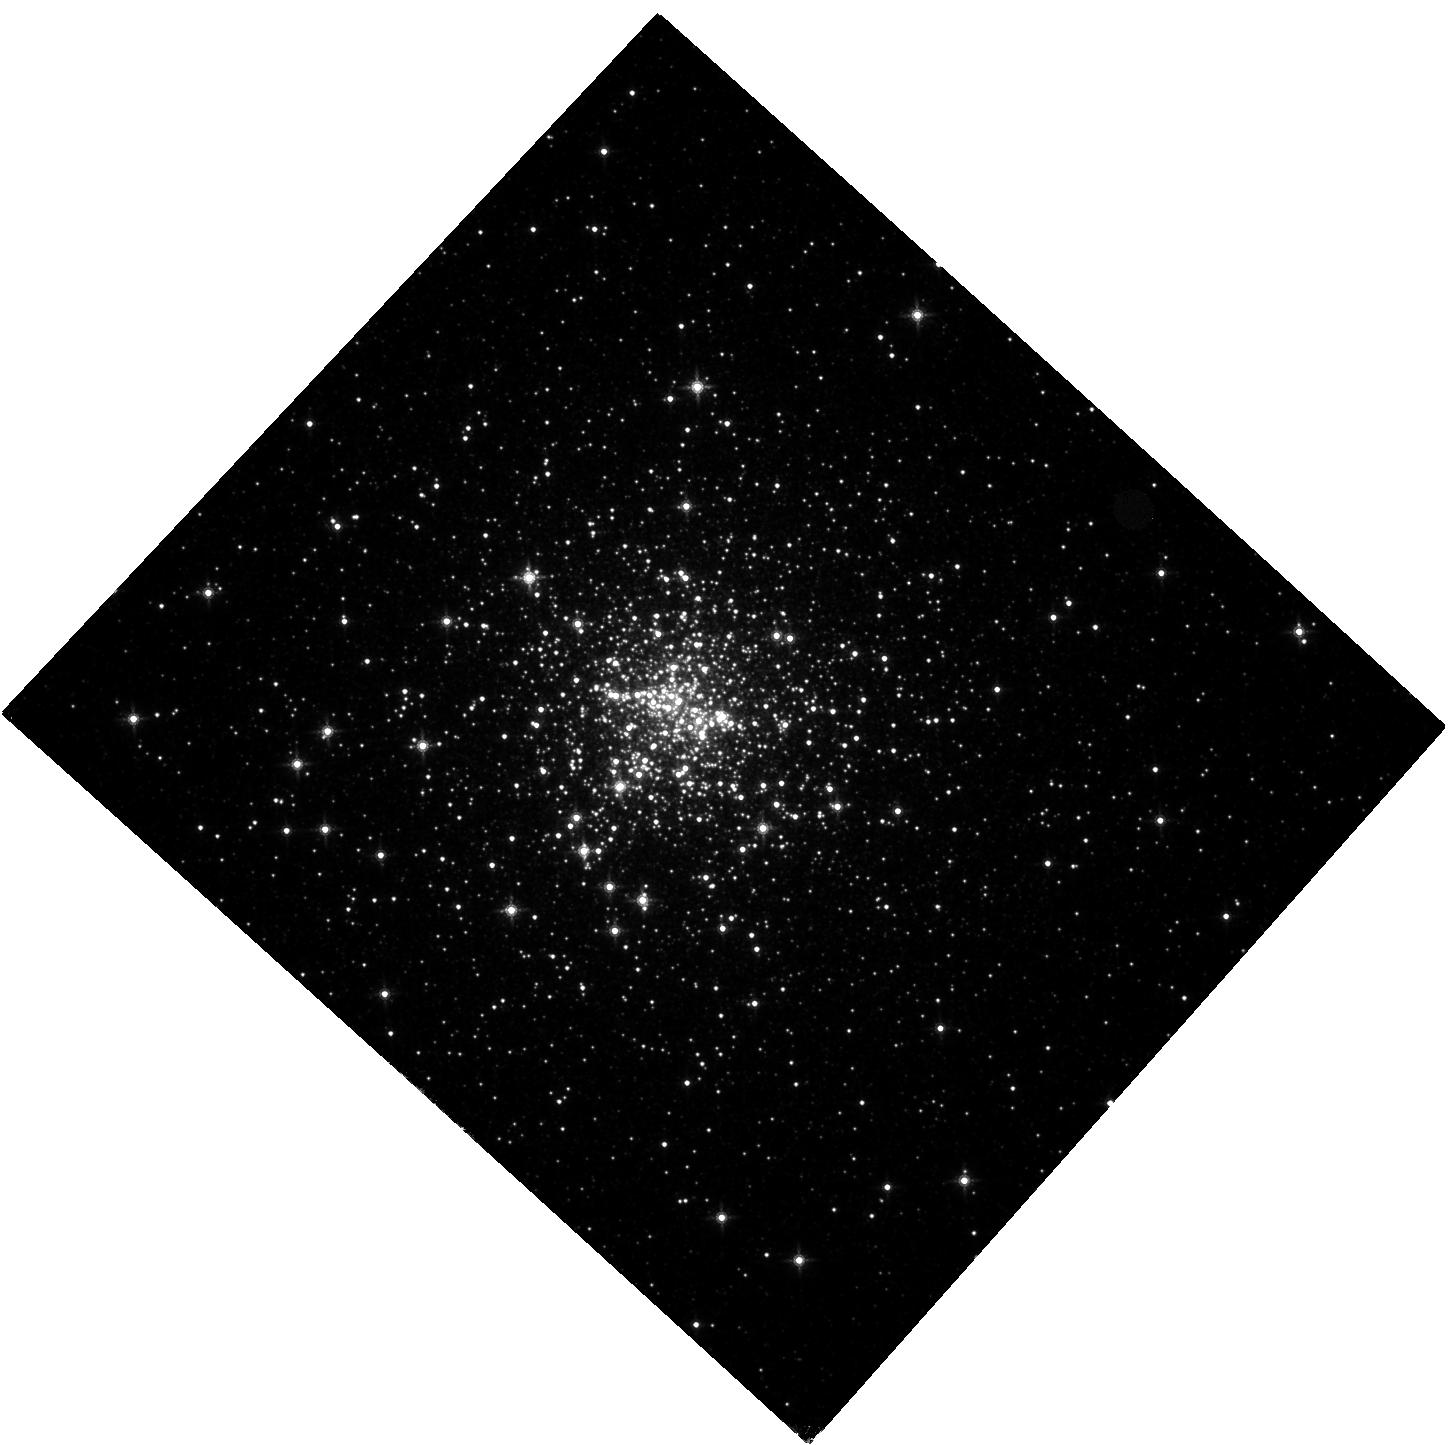
Target: NGC6440
Instrument: WFC3/IR
Filter: F160W
Exposure: 34 min
Observation ID: hst_12517_10_wfc3_ir_f160w_ibqs10

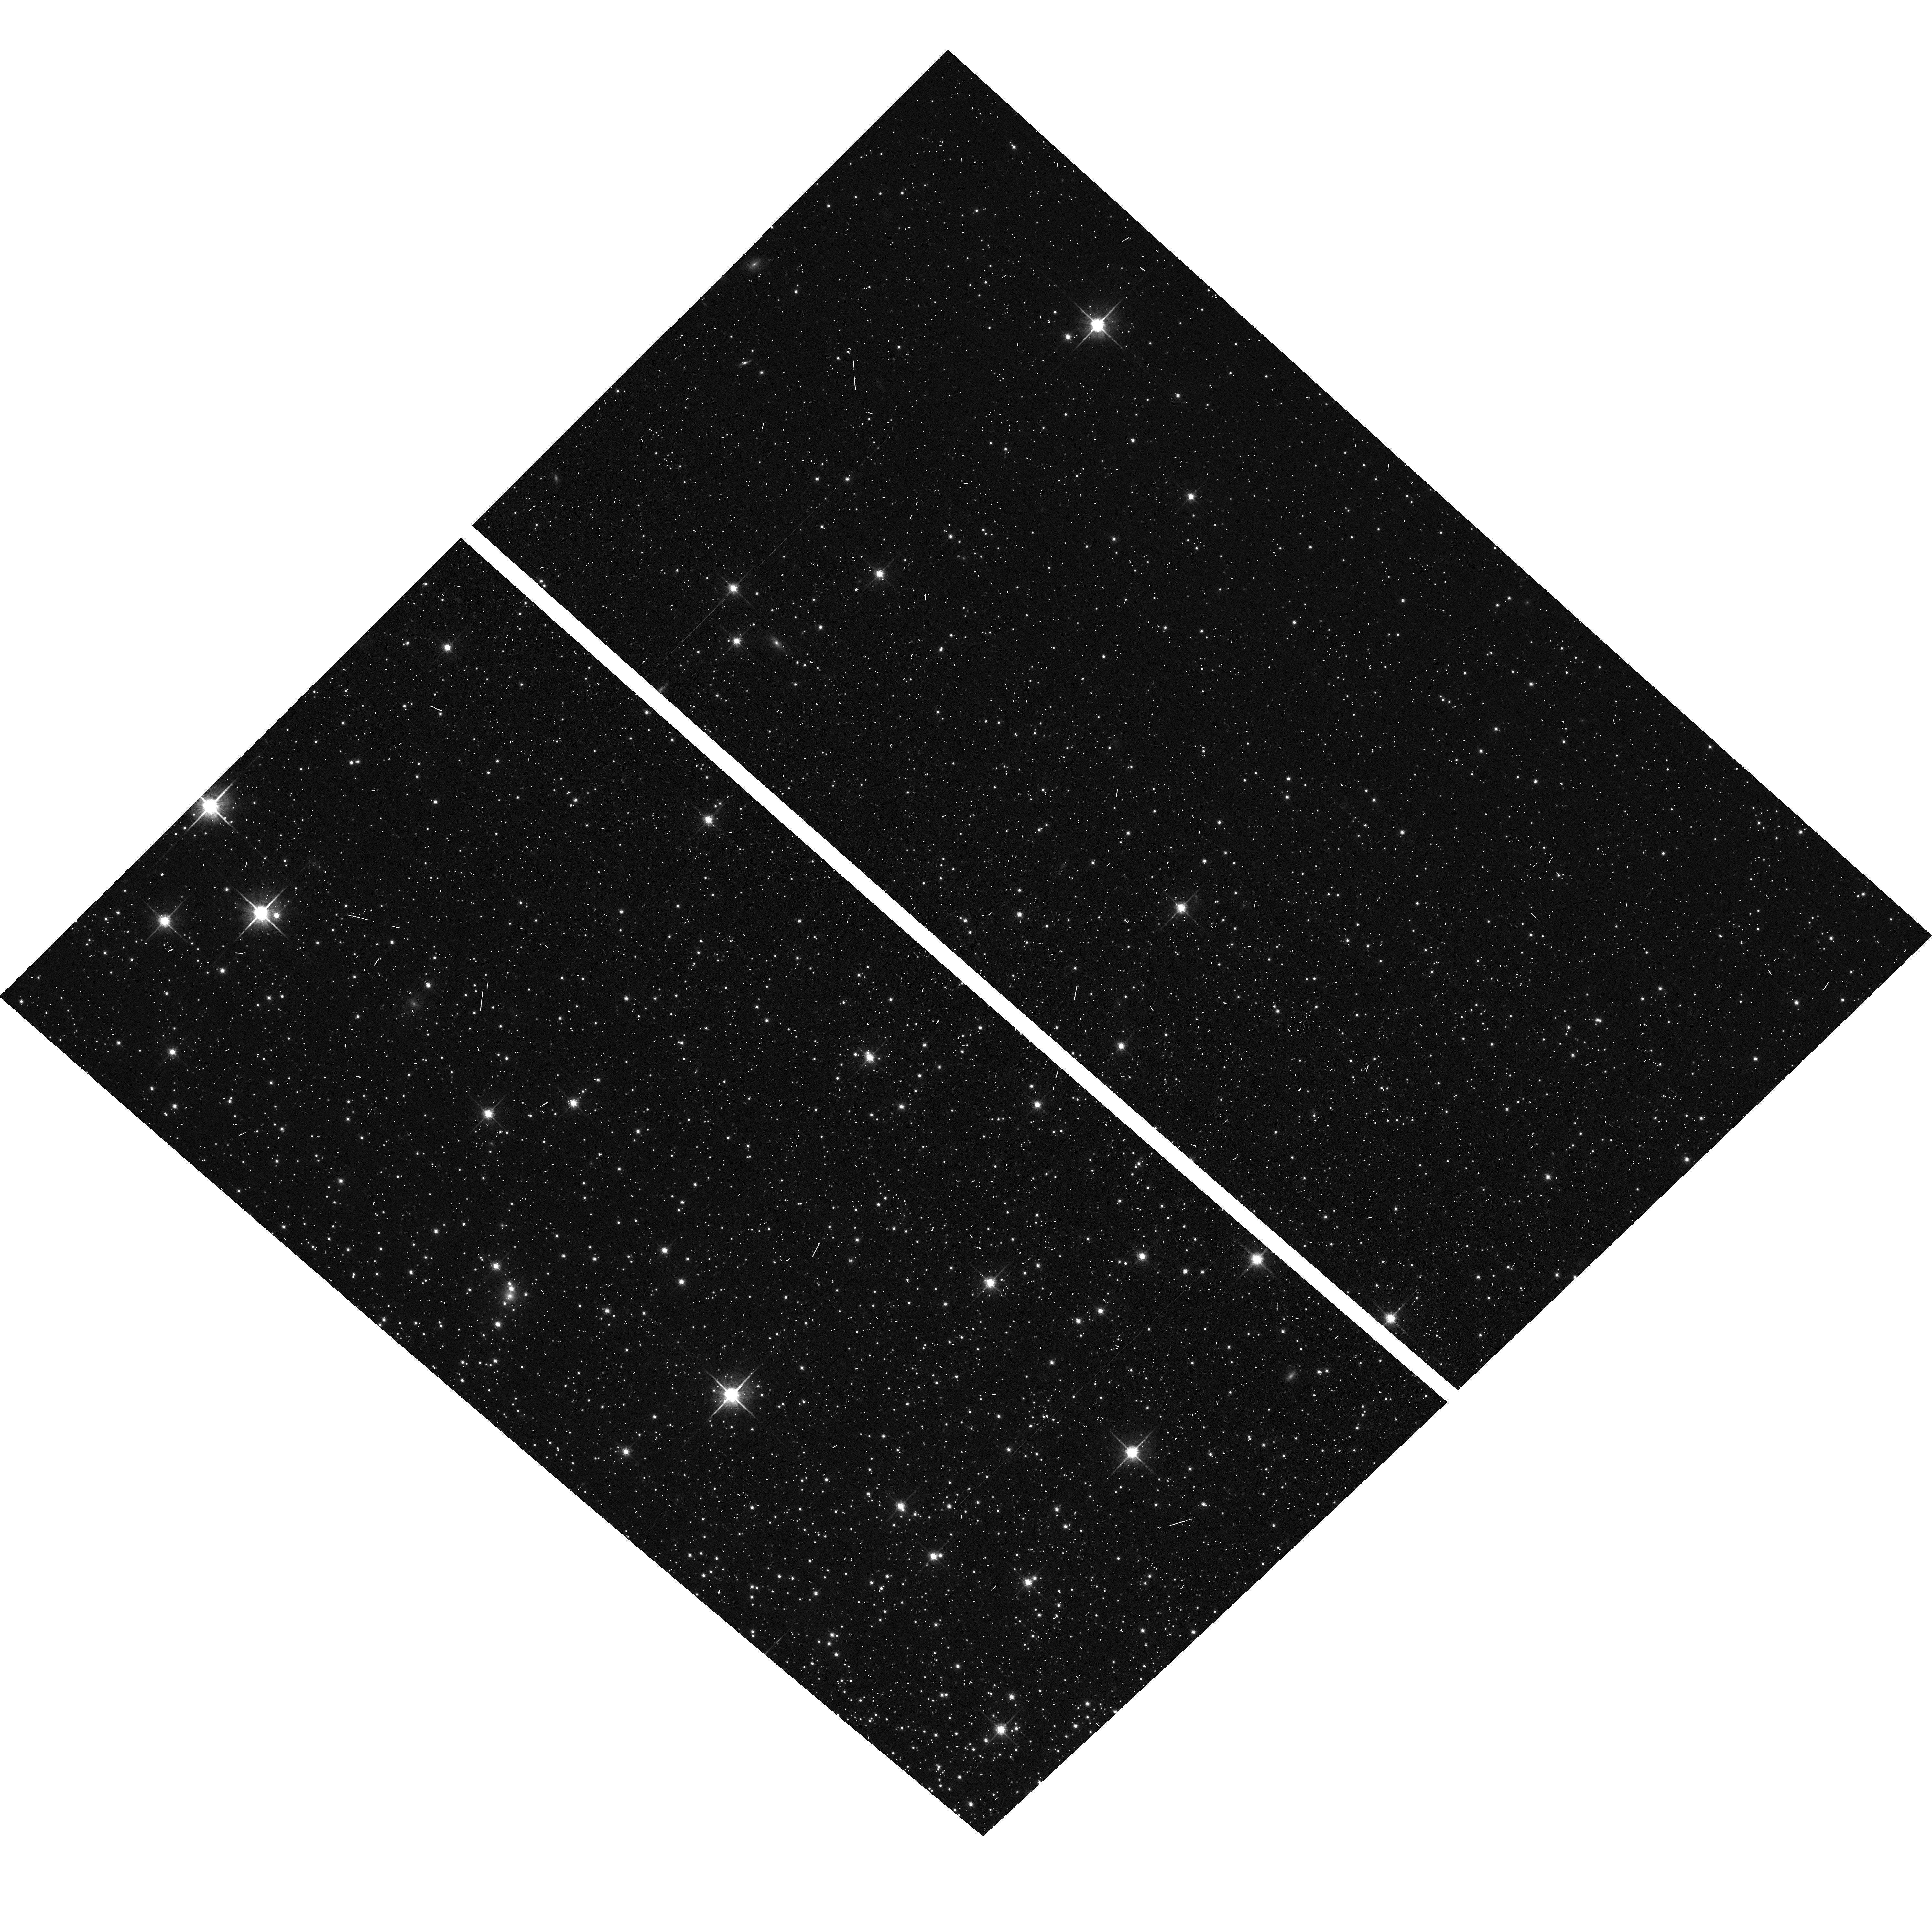
Target: field at RA 229.637°, Dec 2.175°
Instrument: ACS/WFC
Filter: F814W
Exposure: 2 min
Observation ID: hst_12517_11_acs_wfc_f814w_jbqs11

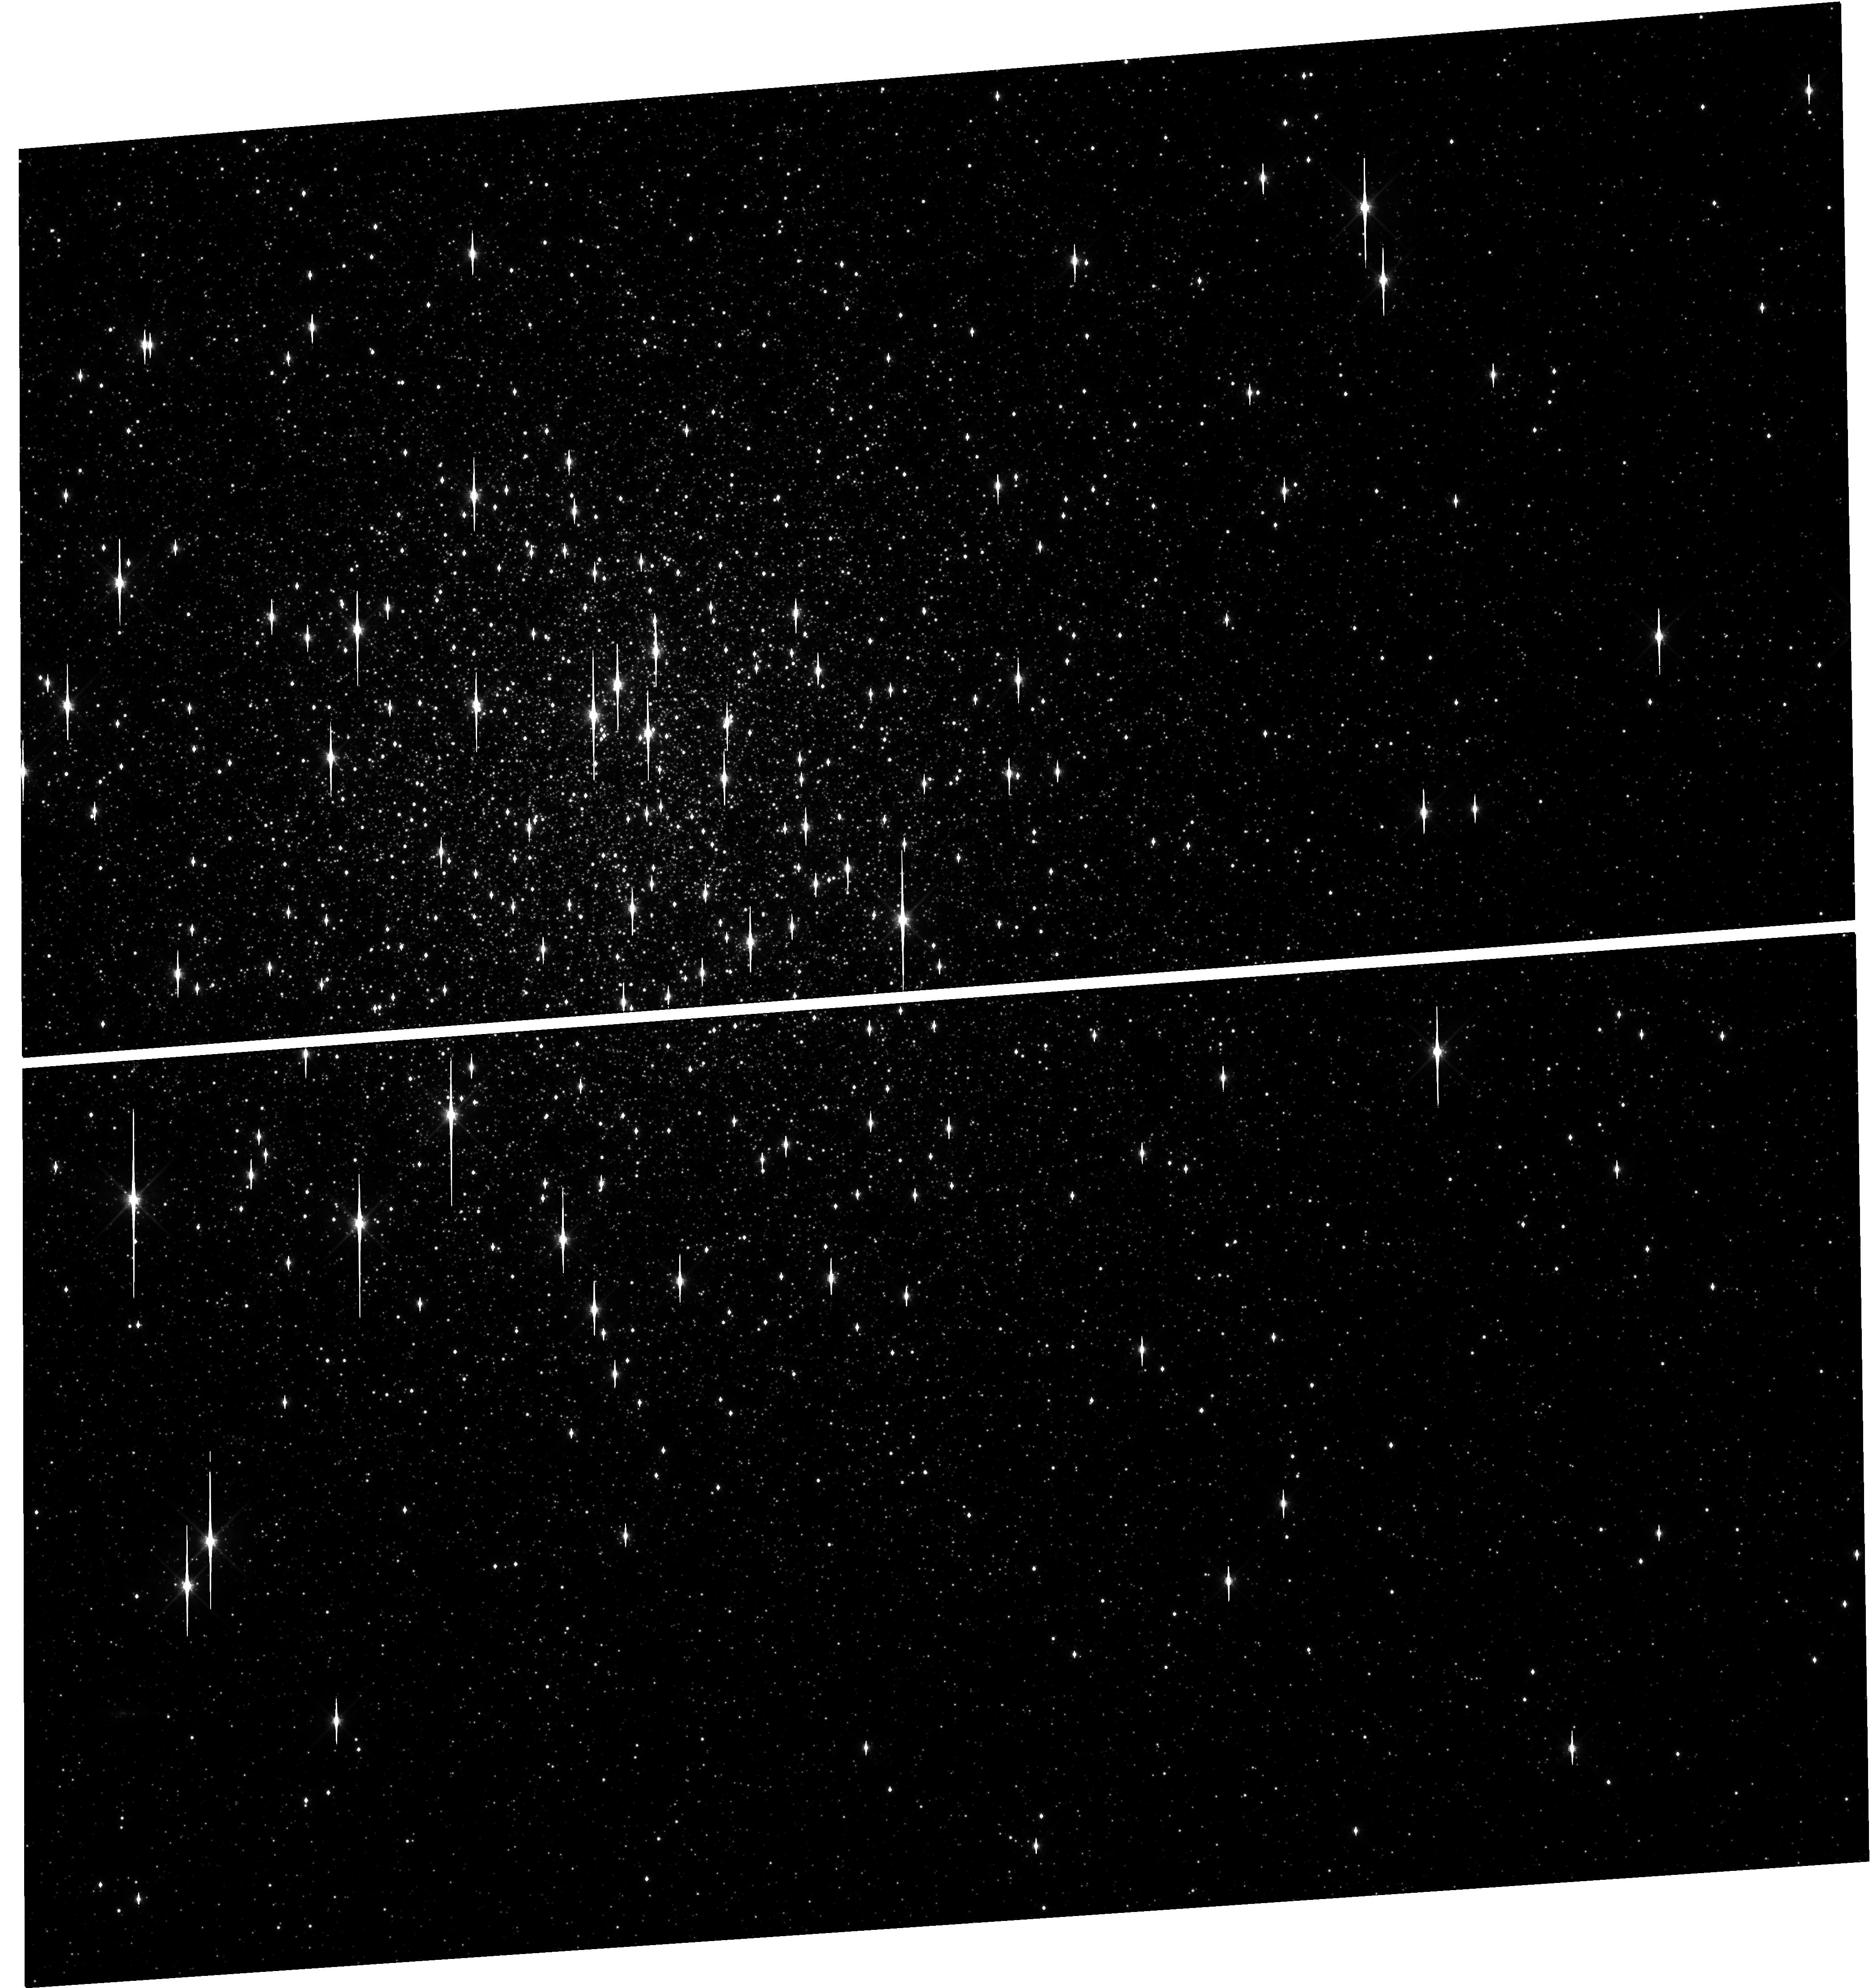
Target: M5
Instrument: WFC3/UVIS
Filter: F814W
Exposure: 12 min
Observation ID: hst_12517_12_wfc3_uvis_f814w_ibqs12

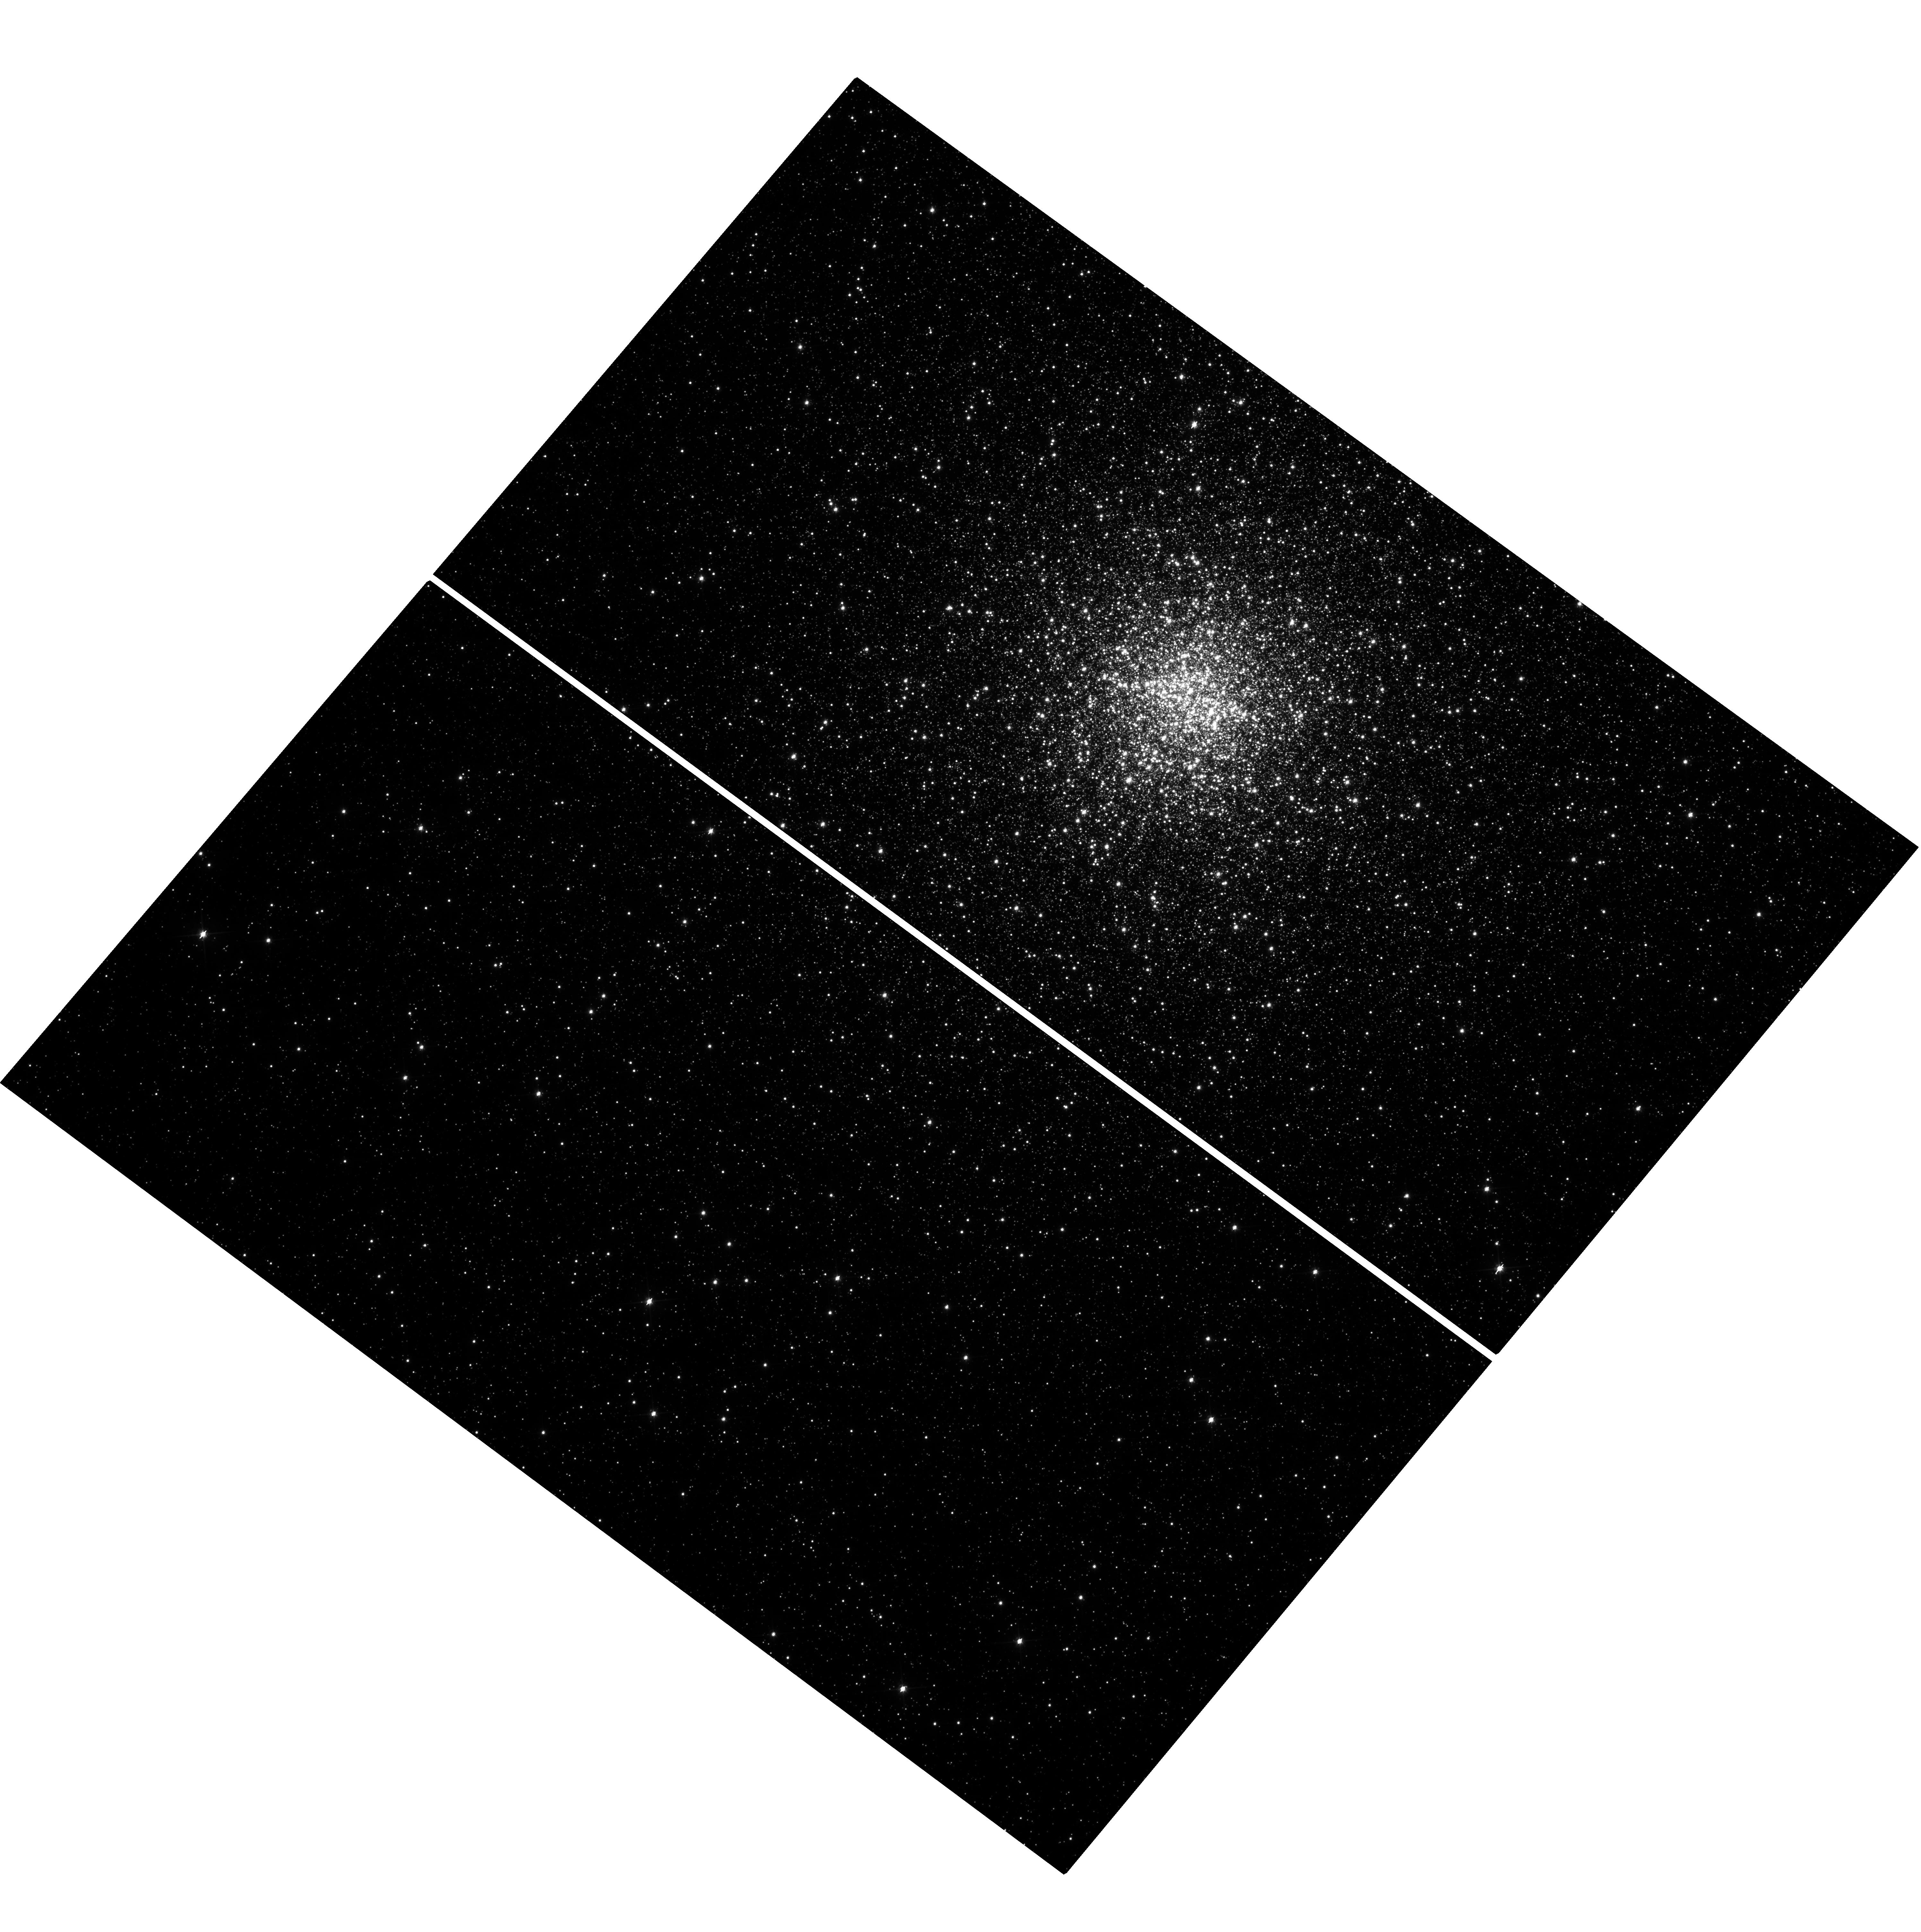
Target: NGC6440
Instrument: WFC3/UVIS
Filter: F606W
Exposure: 20 min
Observation ID: hst_12517_04_wfc3_uvis_f606w_ibqs04

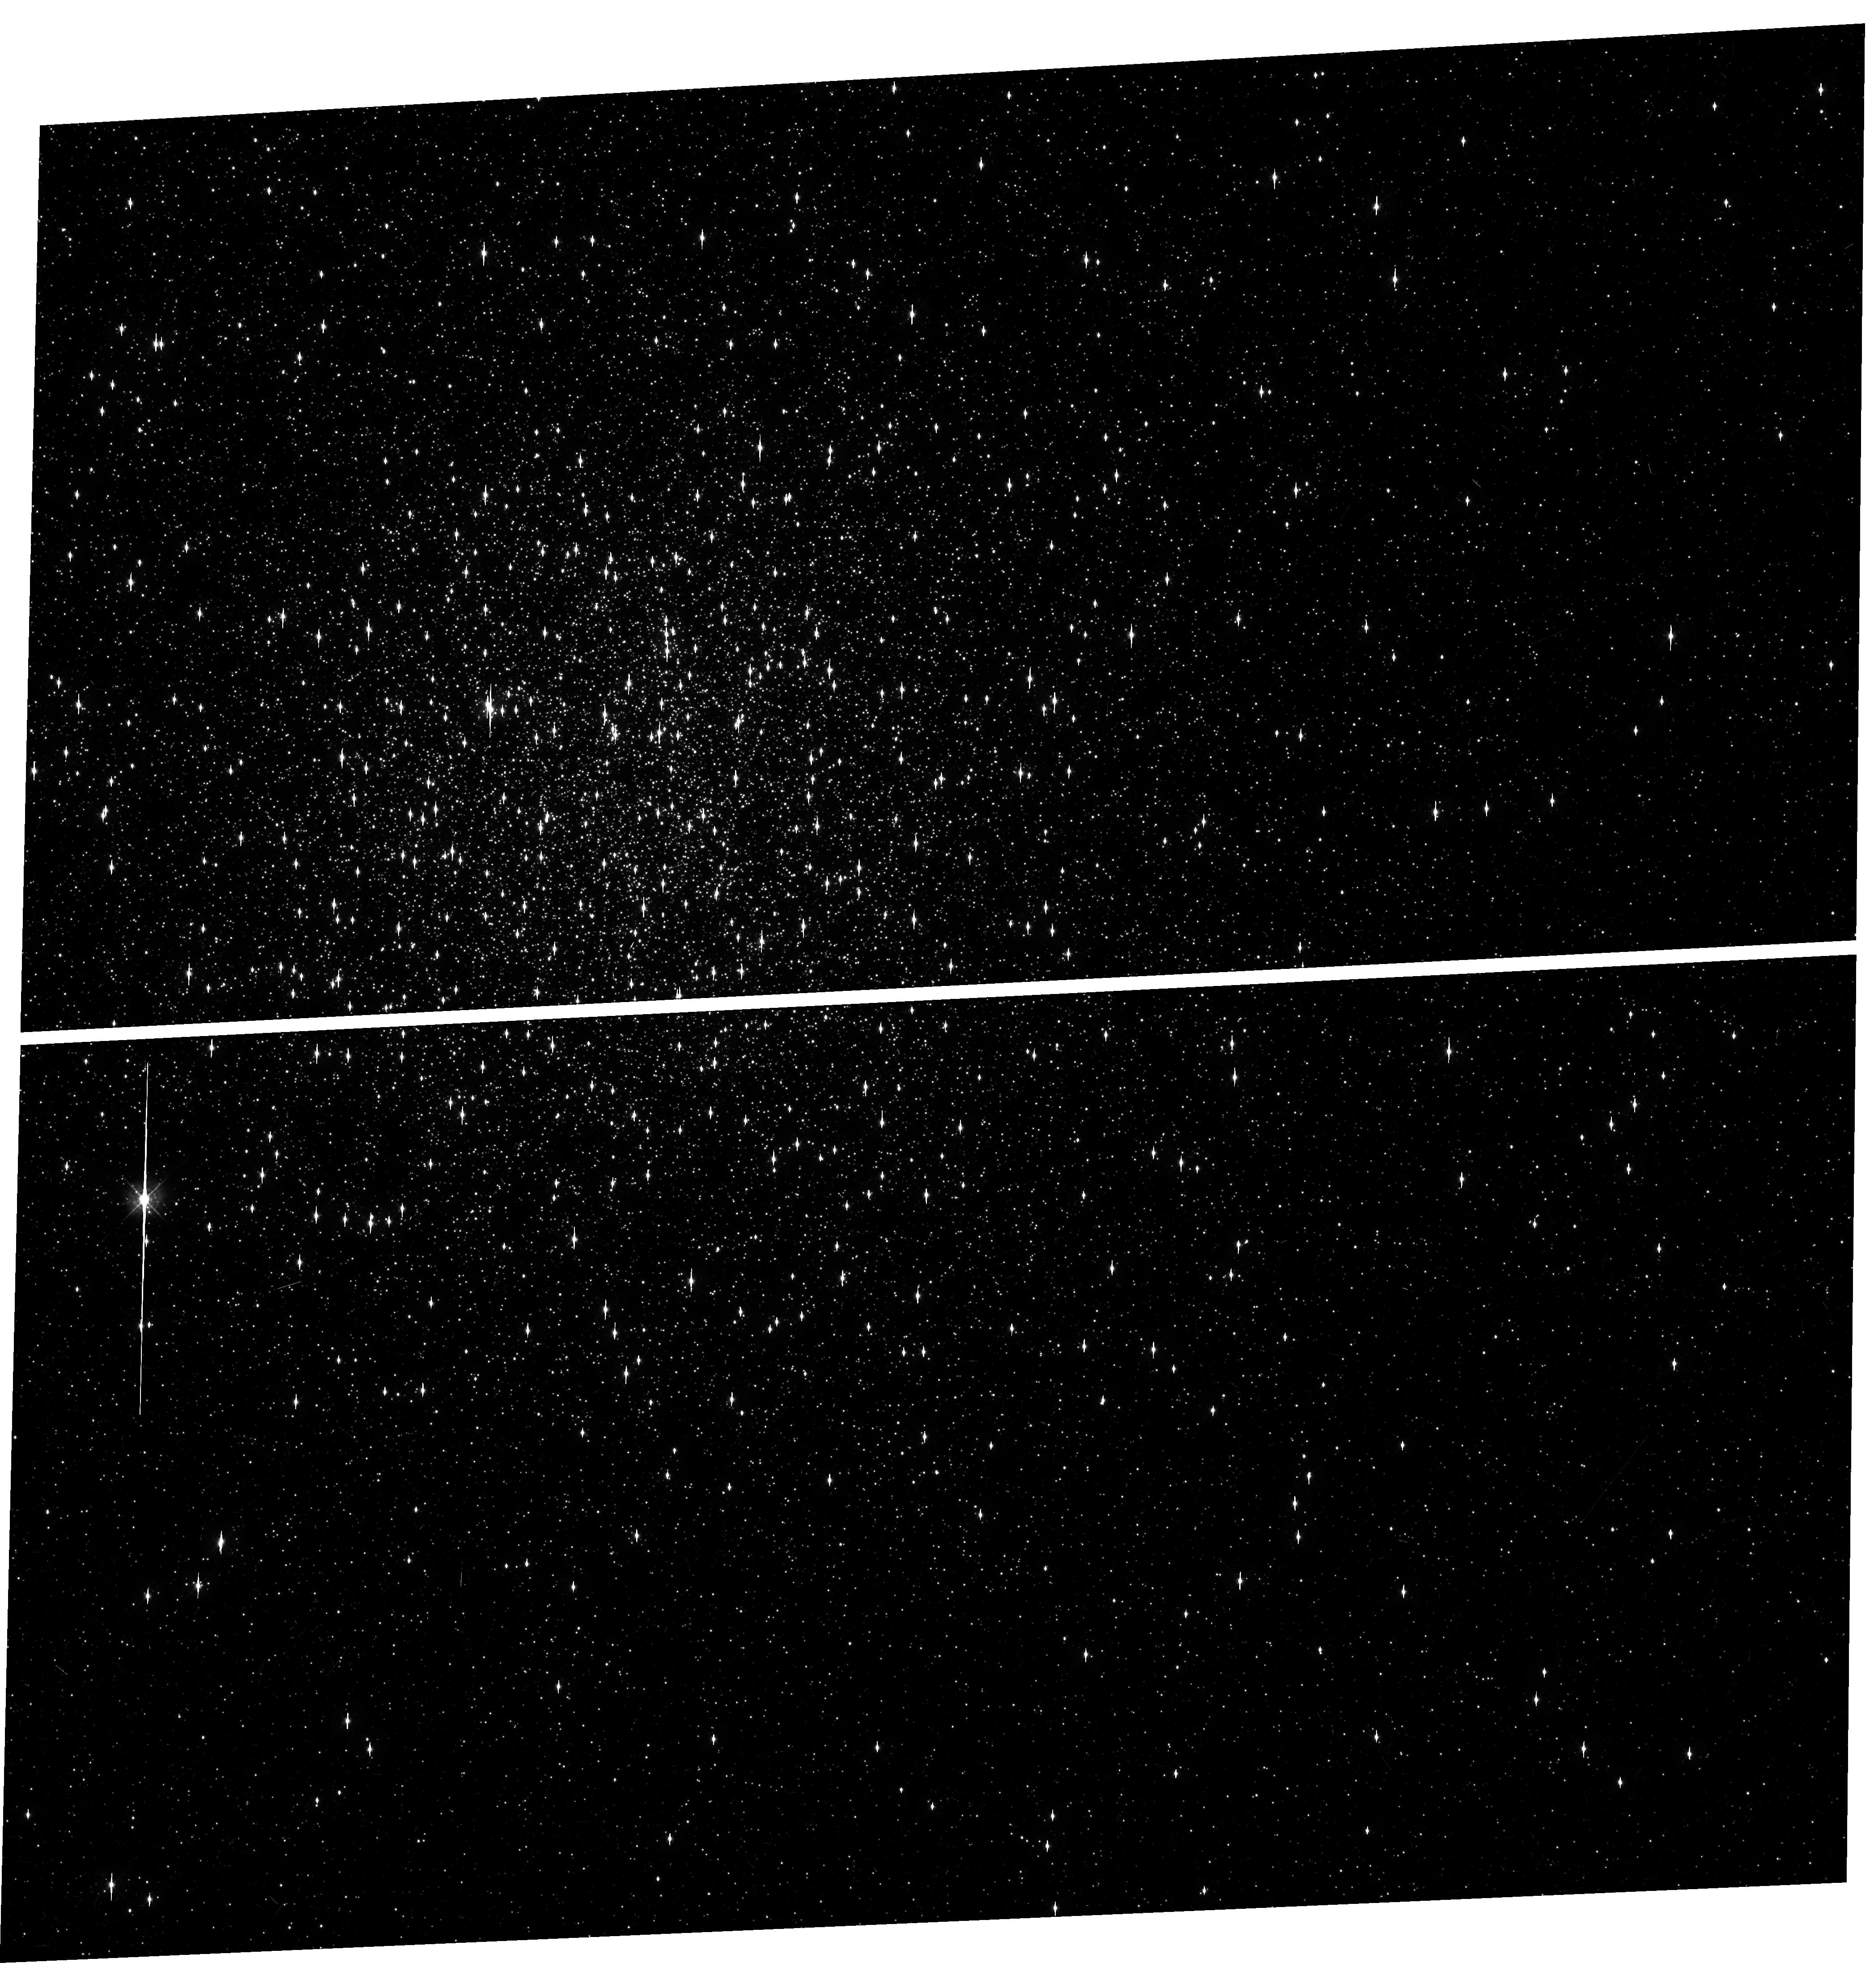
Target: M5
Instrument: WFC3/UVIS
Filter: F390W
Exposure: 12 min
Observation ID: hst_12517_14_wfc3_uvis_f390w_ibqs14

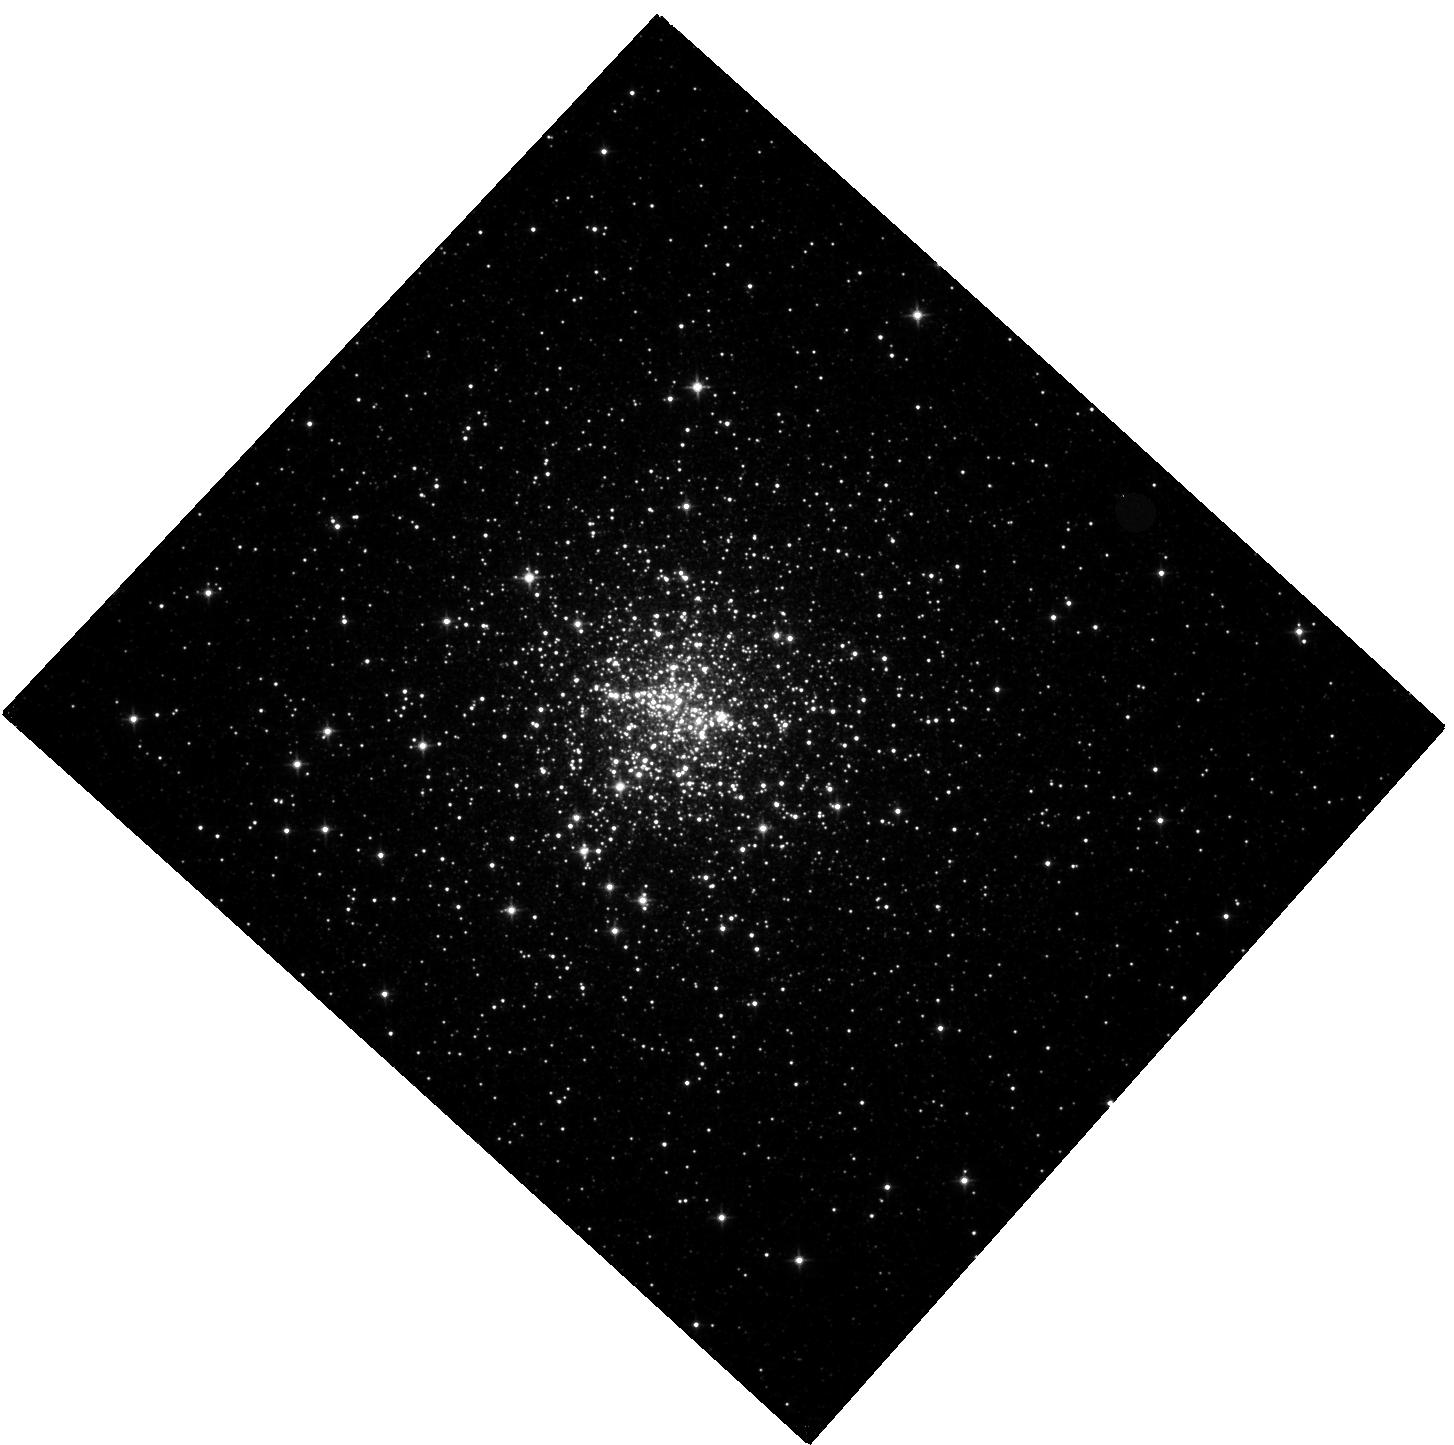
Target: NGC6440
Instrument: WFC3/IR
Filter: F110W
Exposure: 47 min
Observation ID: hst_12517_10_wfc3_ir_f110w_ibqs10

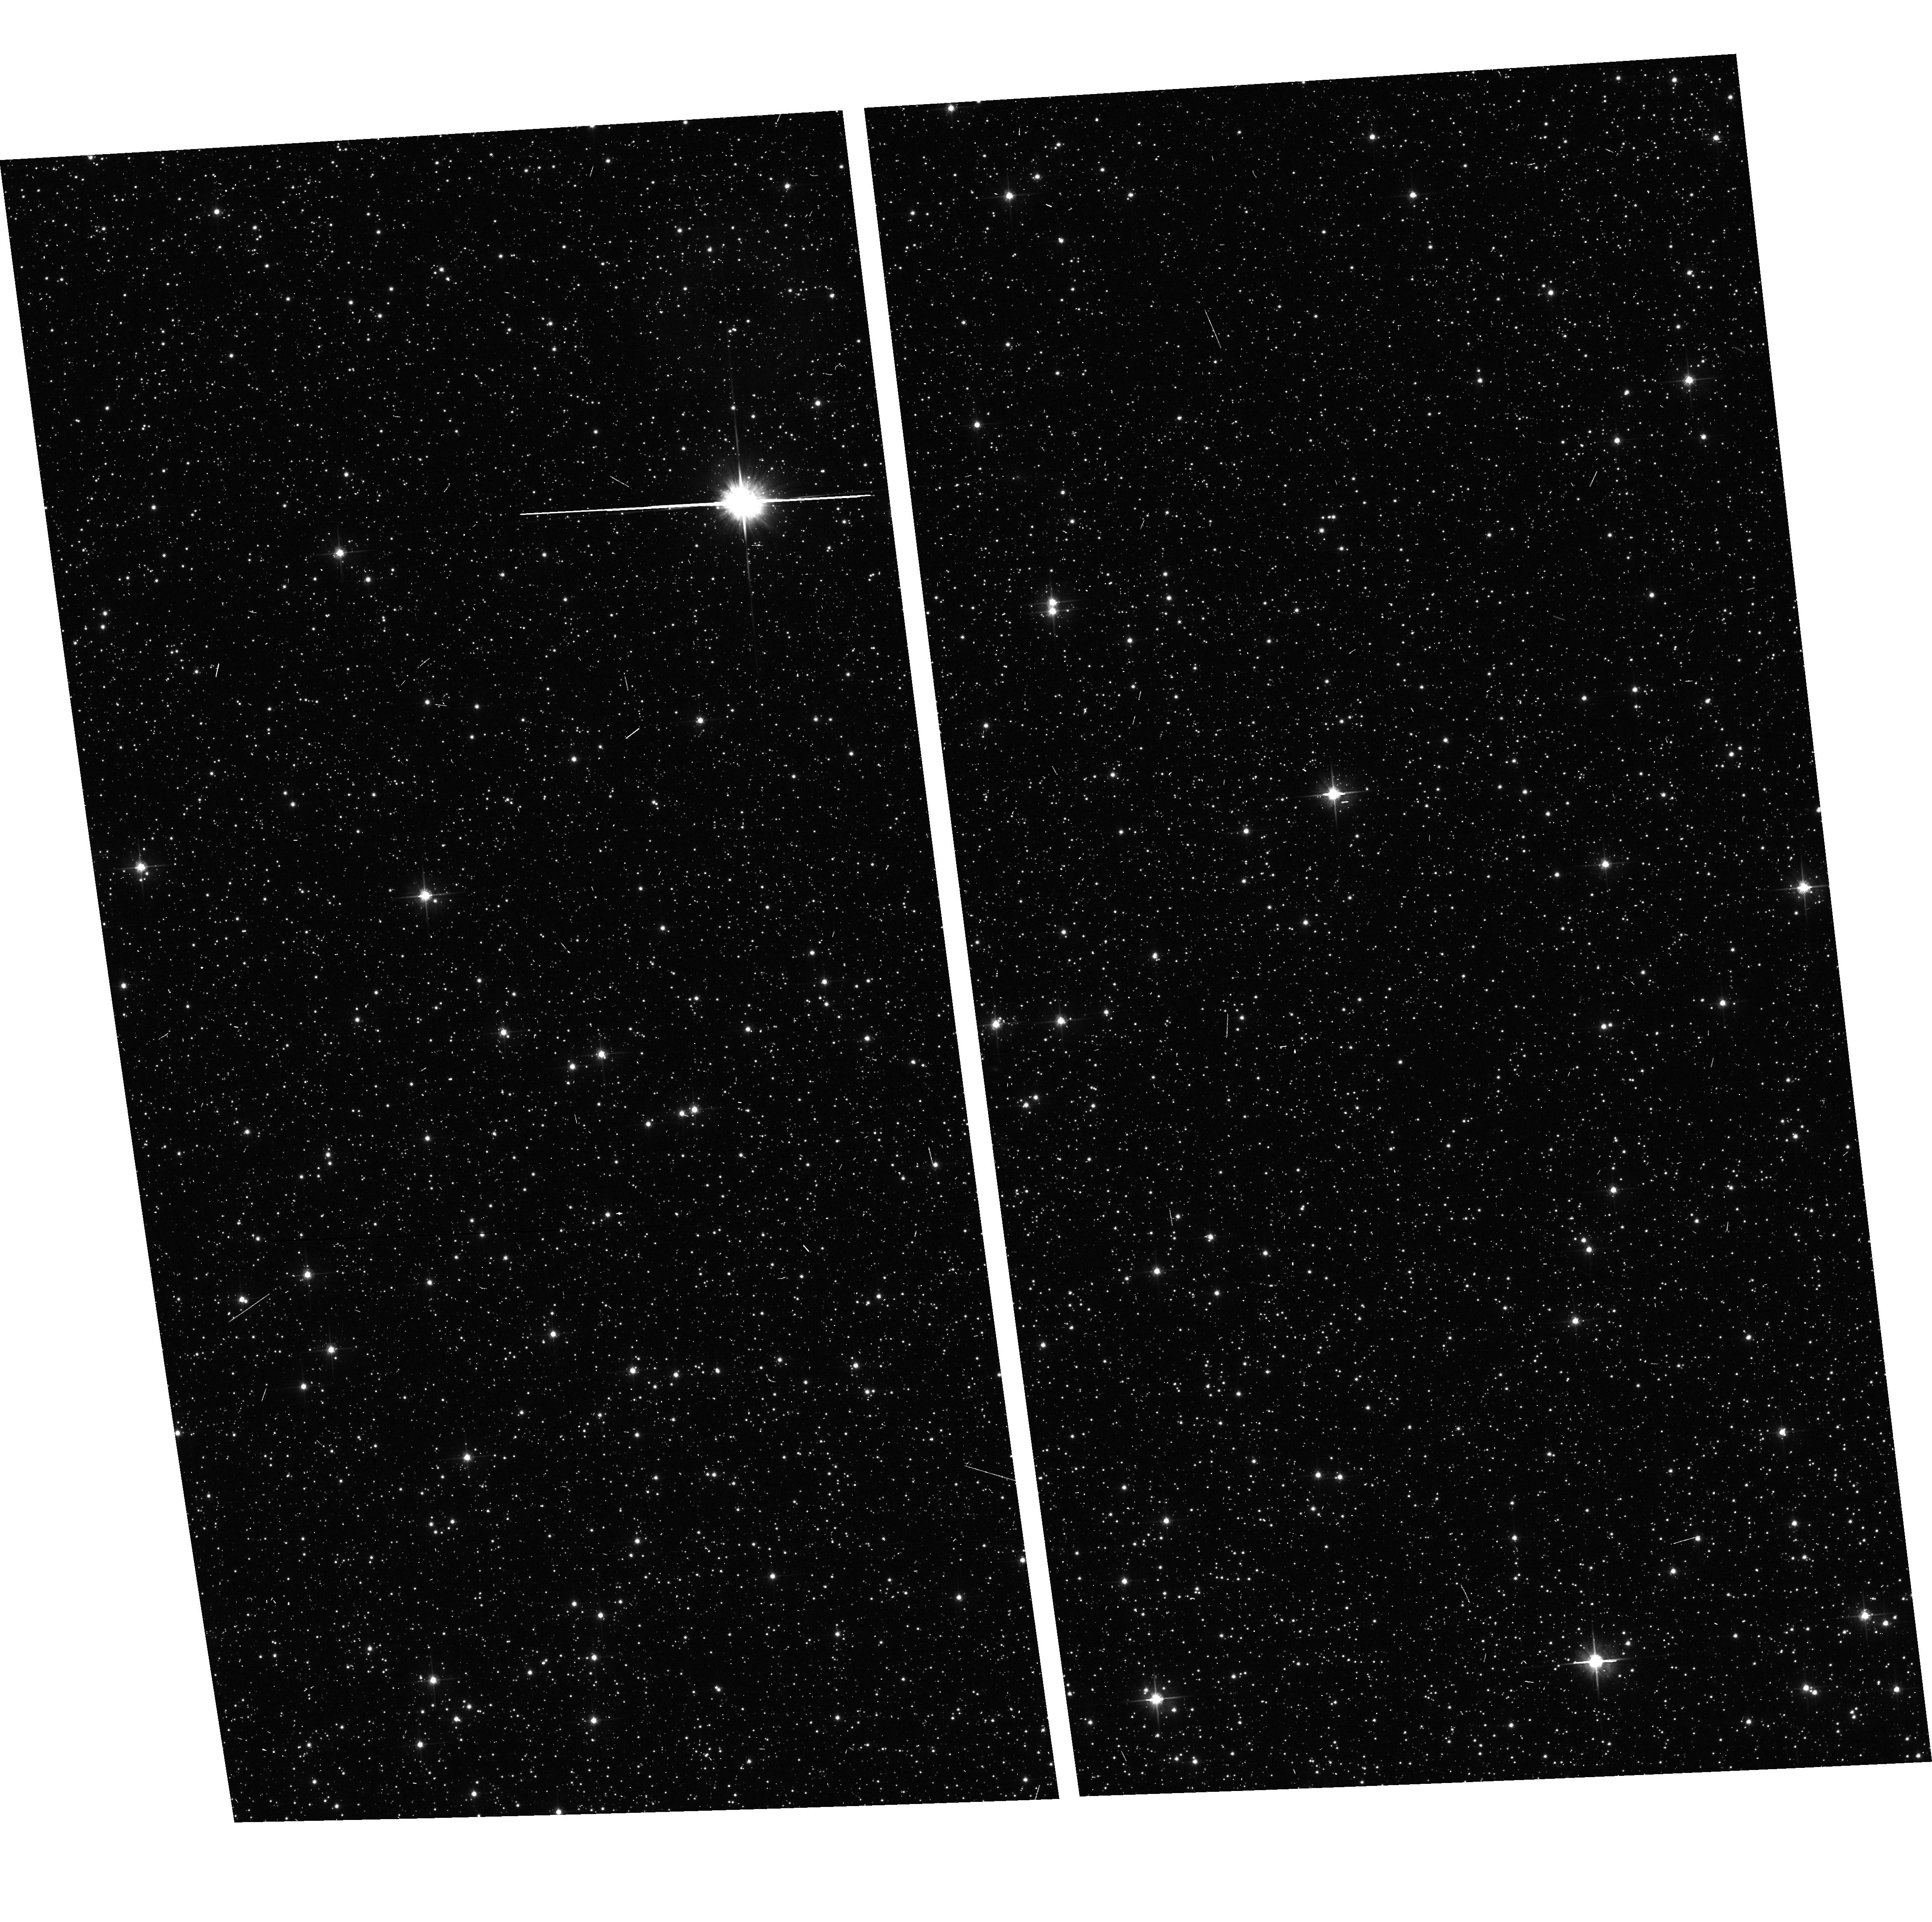
Target: field at RA 267.164°, Dec -20.291°
Instrument: ACS/WFC
Filter: F606W
Exposure: 3 min
Observation ID: hst_12517_04_acs_wfc_f606w_jbqs04

COSMIC-LAB: Hunting for optical companions to binary MSPs in Globular Clusters (PI: Ferraro, Francesco R.)

As part of a project (Cosmic-Lab) aimed at using Globular Clusters (GCs) as natural laboratory to study dynamics and stellar evolution, here we present a proposal focussed on binary Millisecond Pulsars (MSPs). We propose to search for the companion stars to binary MSPs in 4 GCs (namely NGC6440, M5, NGC6838 and NGC6544), where recent radio observations have found particularly interesting objects. To achieve this challenging goal, we intend to exploit the imaging capabilities of the WFC3 and a suitable observing strategy, thus to secure deep, multi-band, time-resolved datasets where even the faintest companions can be identified. This program is the result of a large collaboration among the major groups (lead by Freire, Ransom, Stairs and Possenti) which are performing extensive MSP search in the radio bands, and our group which has a large experience in high-precision stellar photometry and astrometry in crowded stellar fields. This collaboration already produced a number of outstanding results: 4 of the 7 optical counterparts to binary MSP companions known to date in GCs have been discovered by our group. The observations here proposed will (1) easily double the existing sample of known MSP companions, allowing the first meaningful approach to the study of the formation, evolution and recycling process of pulsars in GCs; (2) constrain the incidence of collisionally induced MSPs; (3) constrain the mass of the neutron star, thus opening the possibility (in the case of NGC6440 and M5) to identify the most massive NS ever measured, with a huge impact on the equation of state of the matter at nuclear equilibrium density.